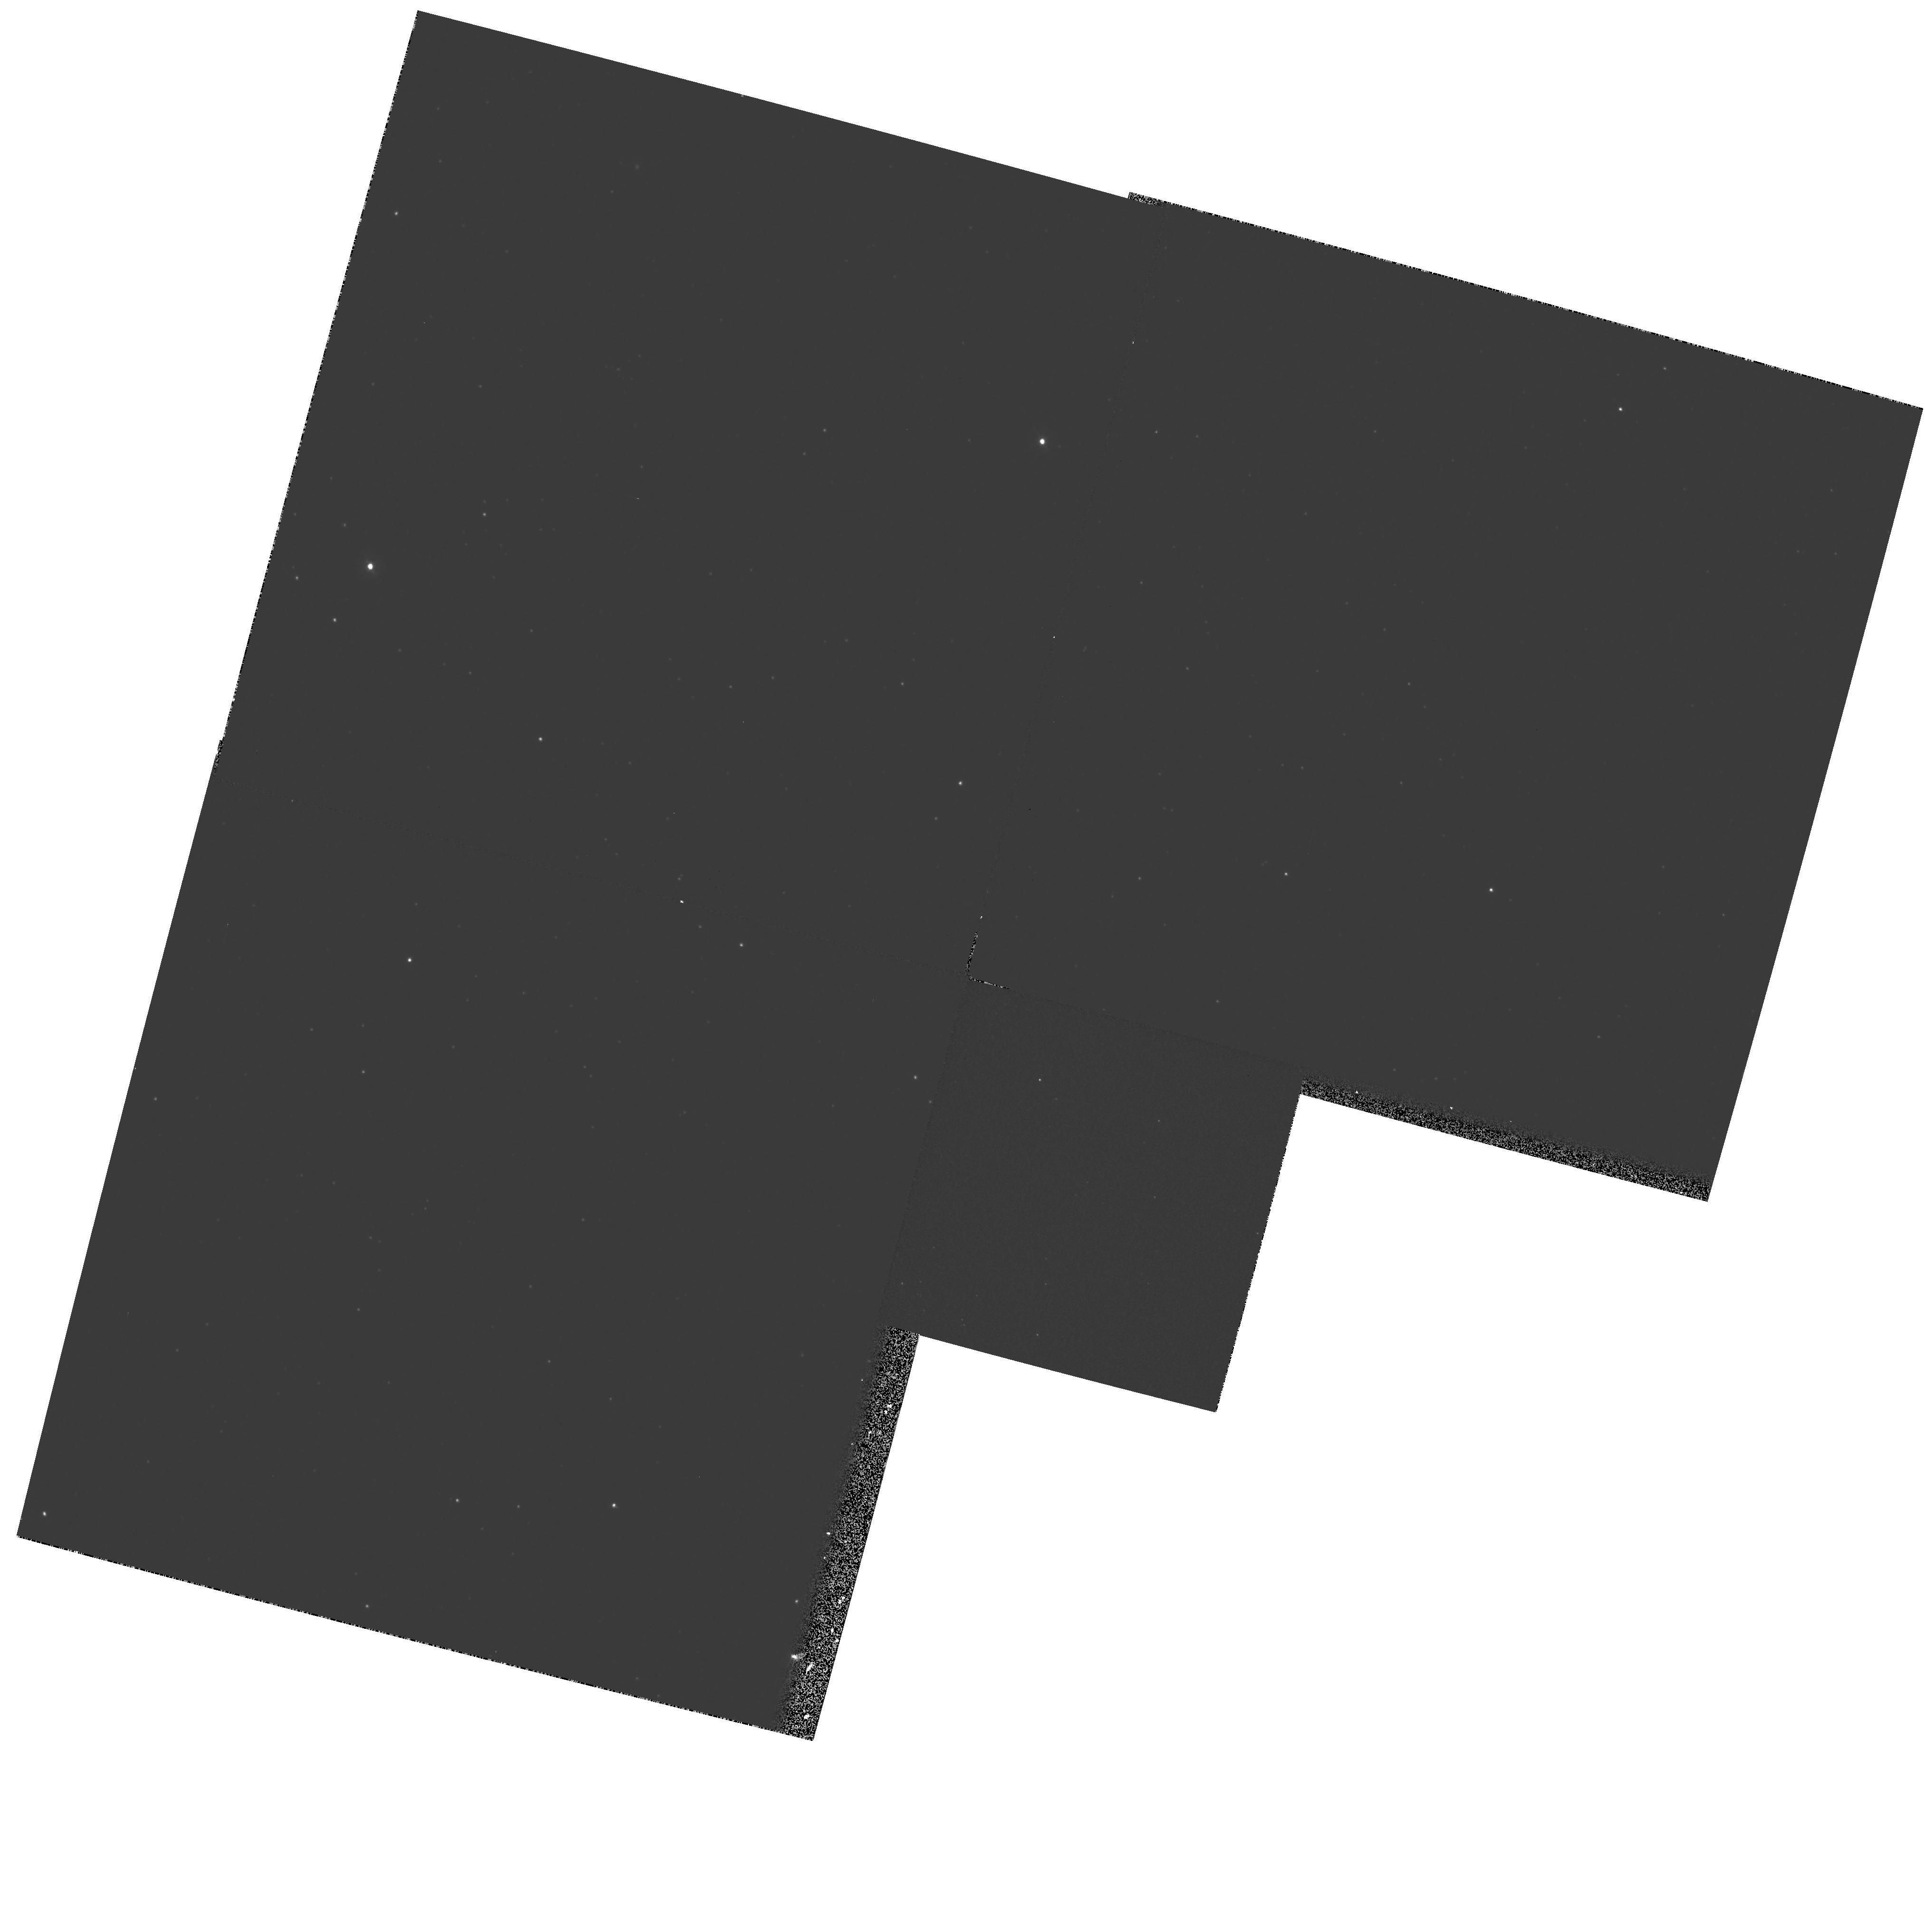
Target: NGC1818-BACKGROUND. Instrument: WFPC2/PC. Filter: F336W. Exposure: 16 min. Observation ID: hst_6277_02_wfpc2_pc_f336w_u2pu02

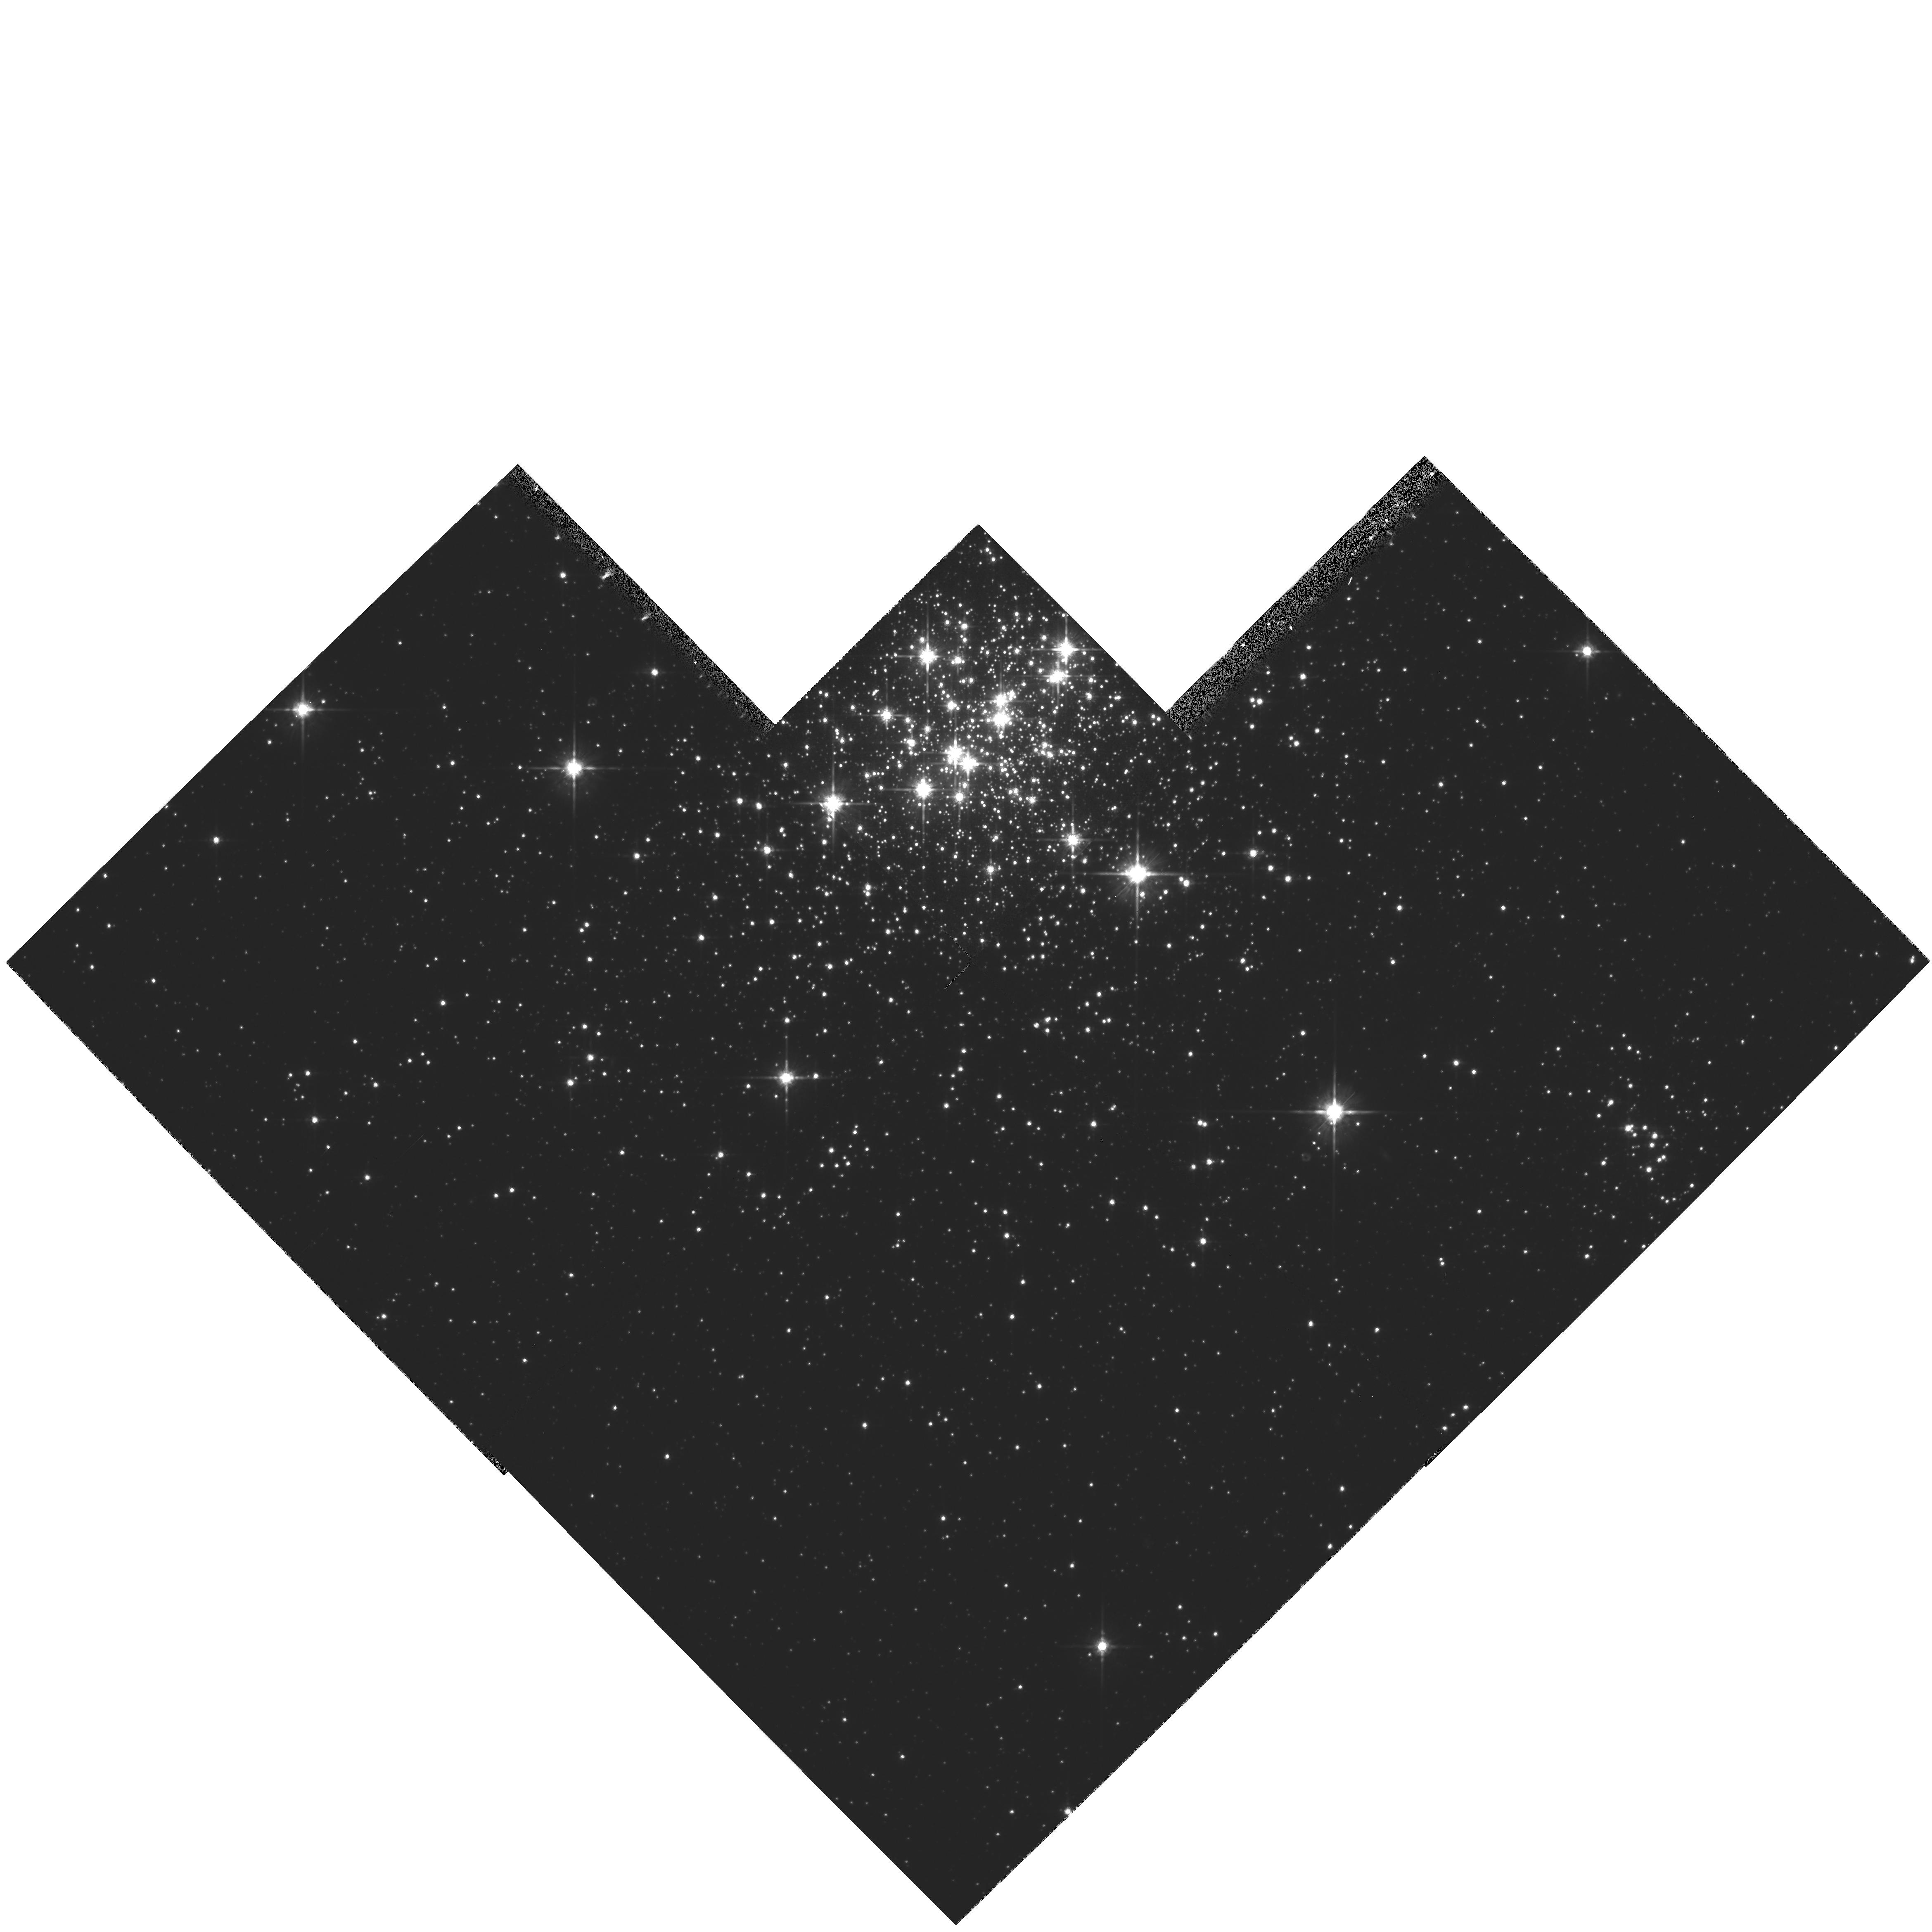
Target: NGC1818. Instrument: WFPC2/PC. Filter: F814W. Exposure: 22 min. Observation ID: hst_6277_01_wfpc2_pc_f814w_u2pu01

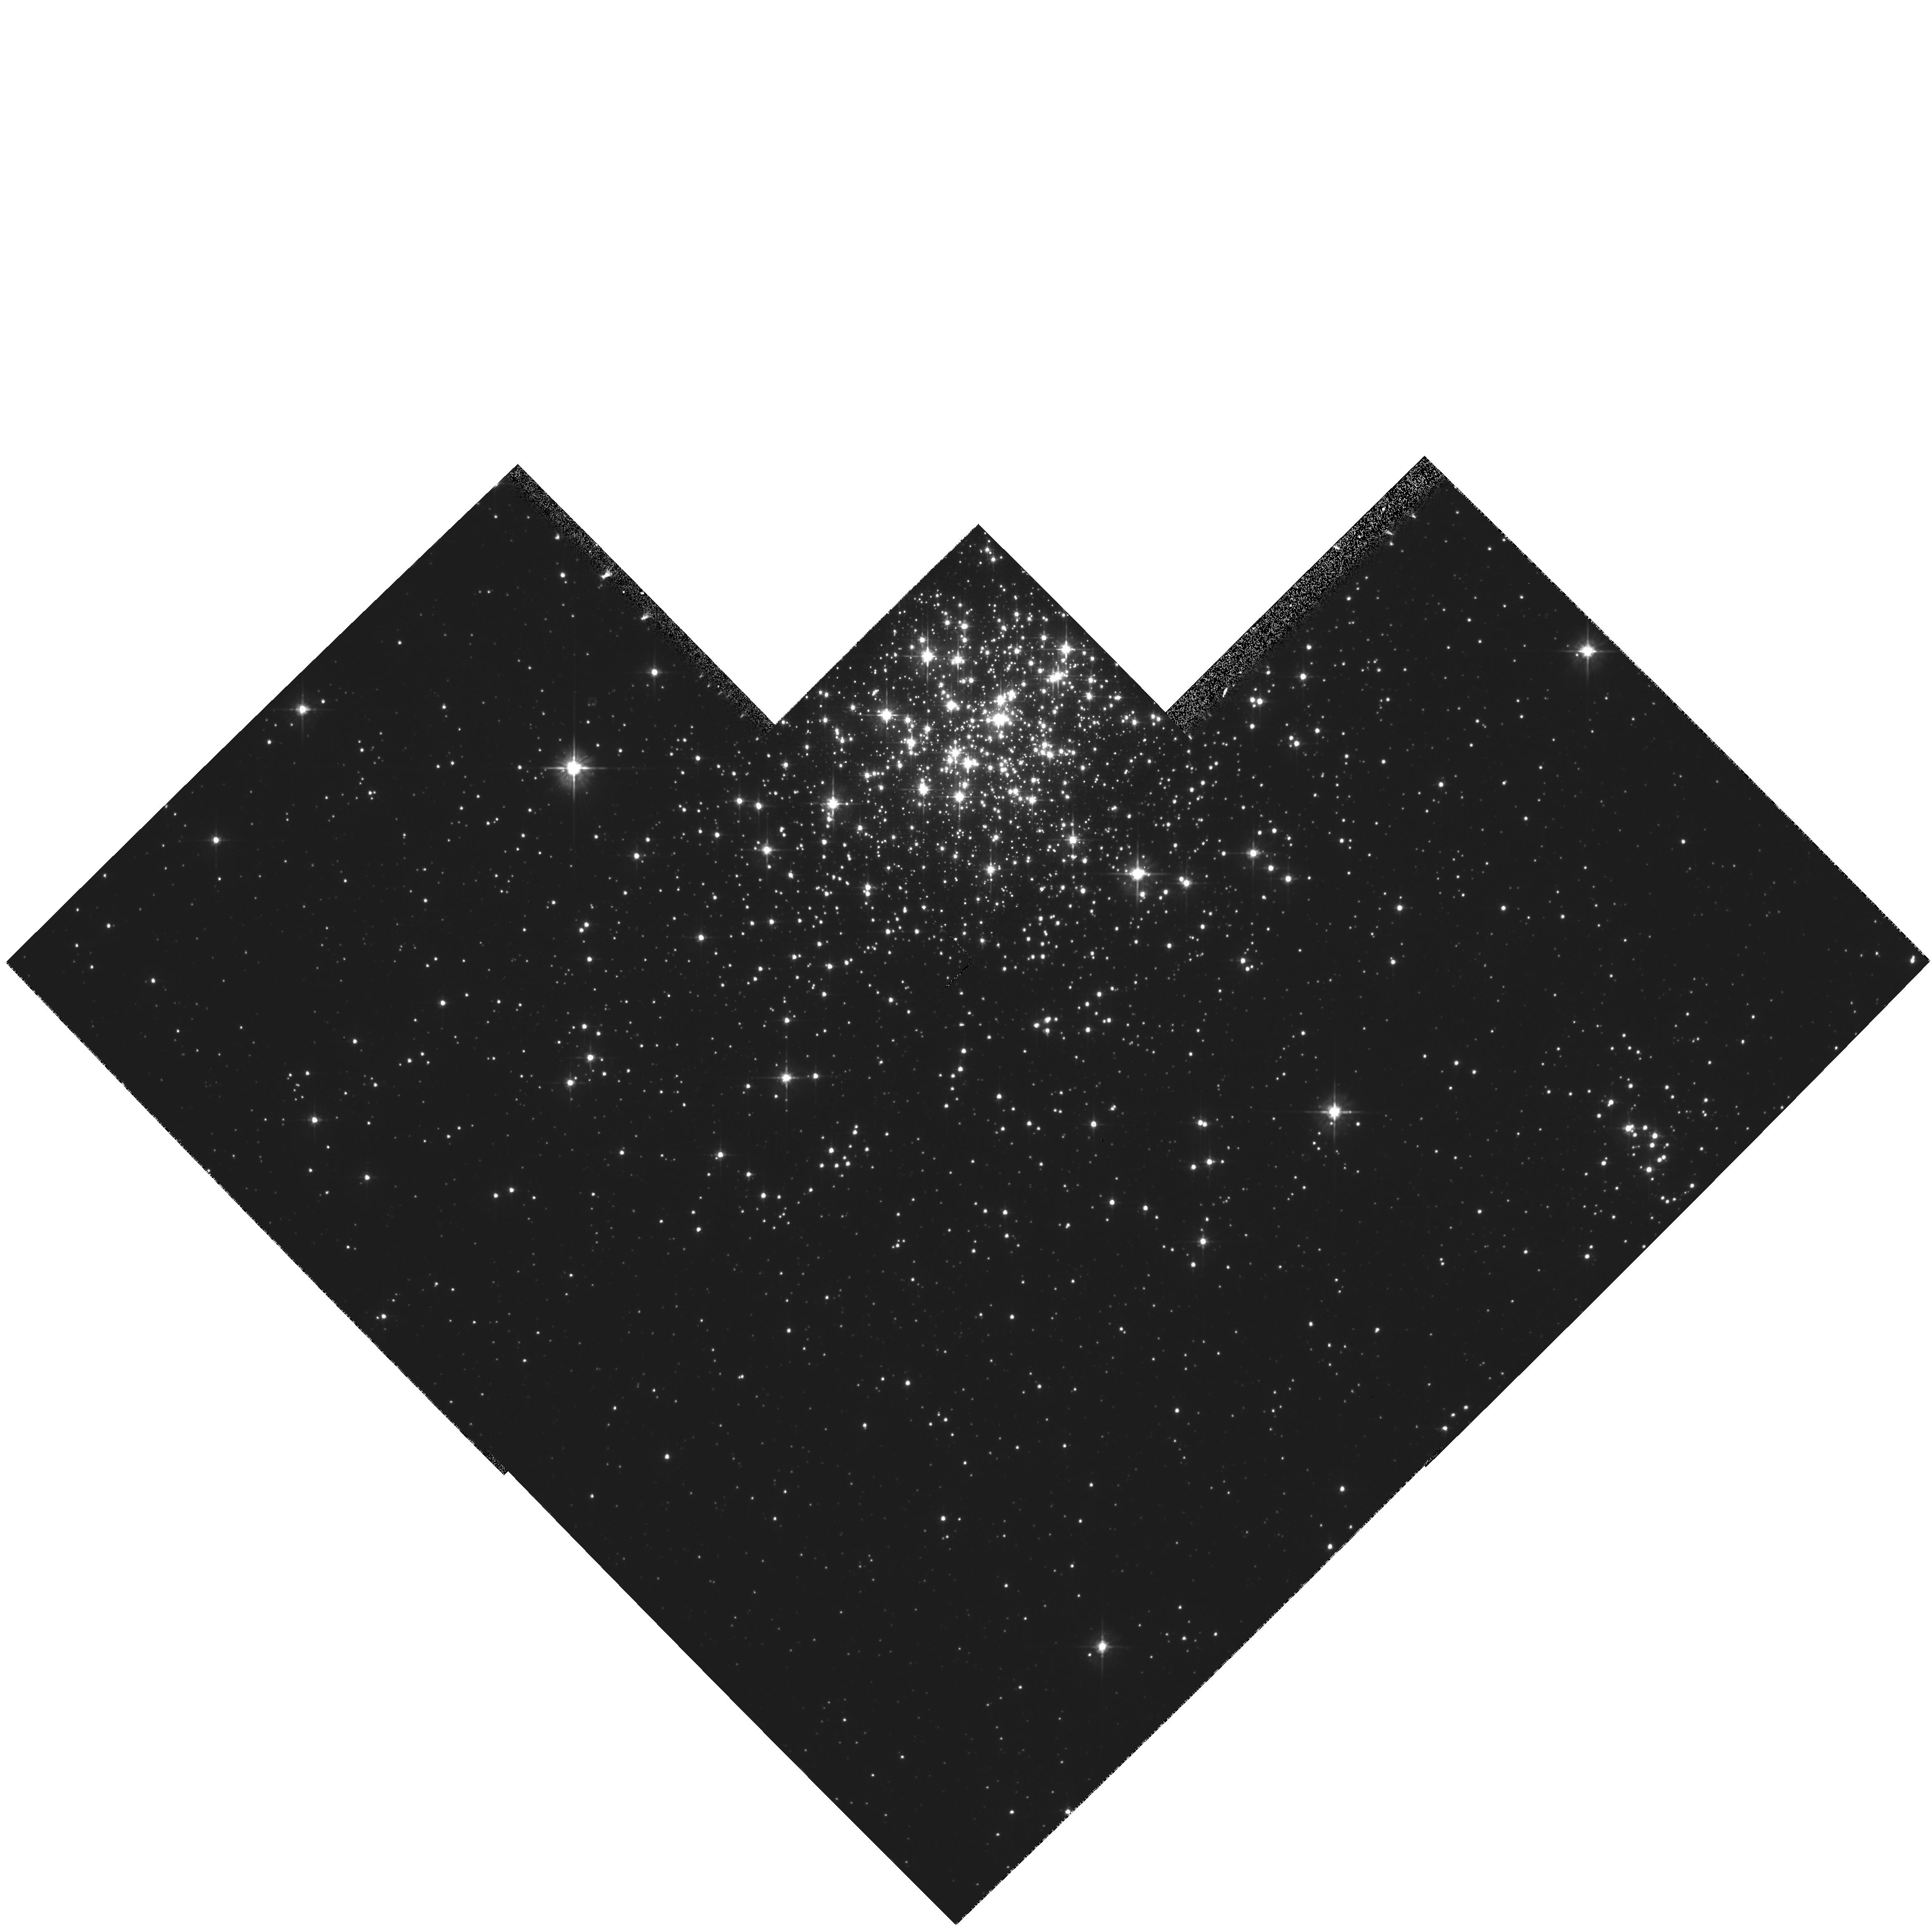
Target: NGC1818. Instrument: WFPC2/PC. Filter: F555W. Exposure: 15 min. Observation ID: hst_6277_01_wfpc2_pc_f555w_u2pu01

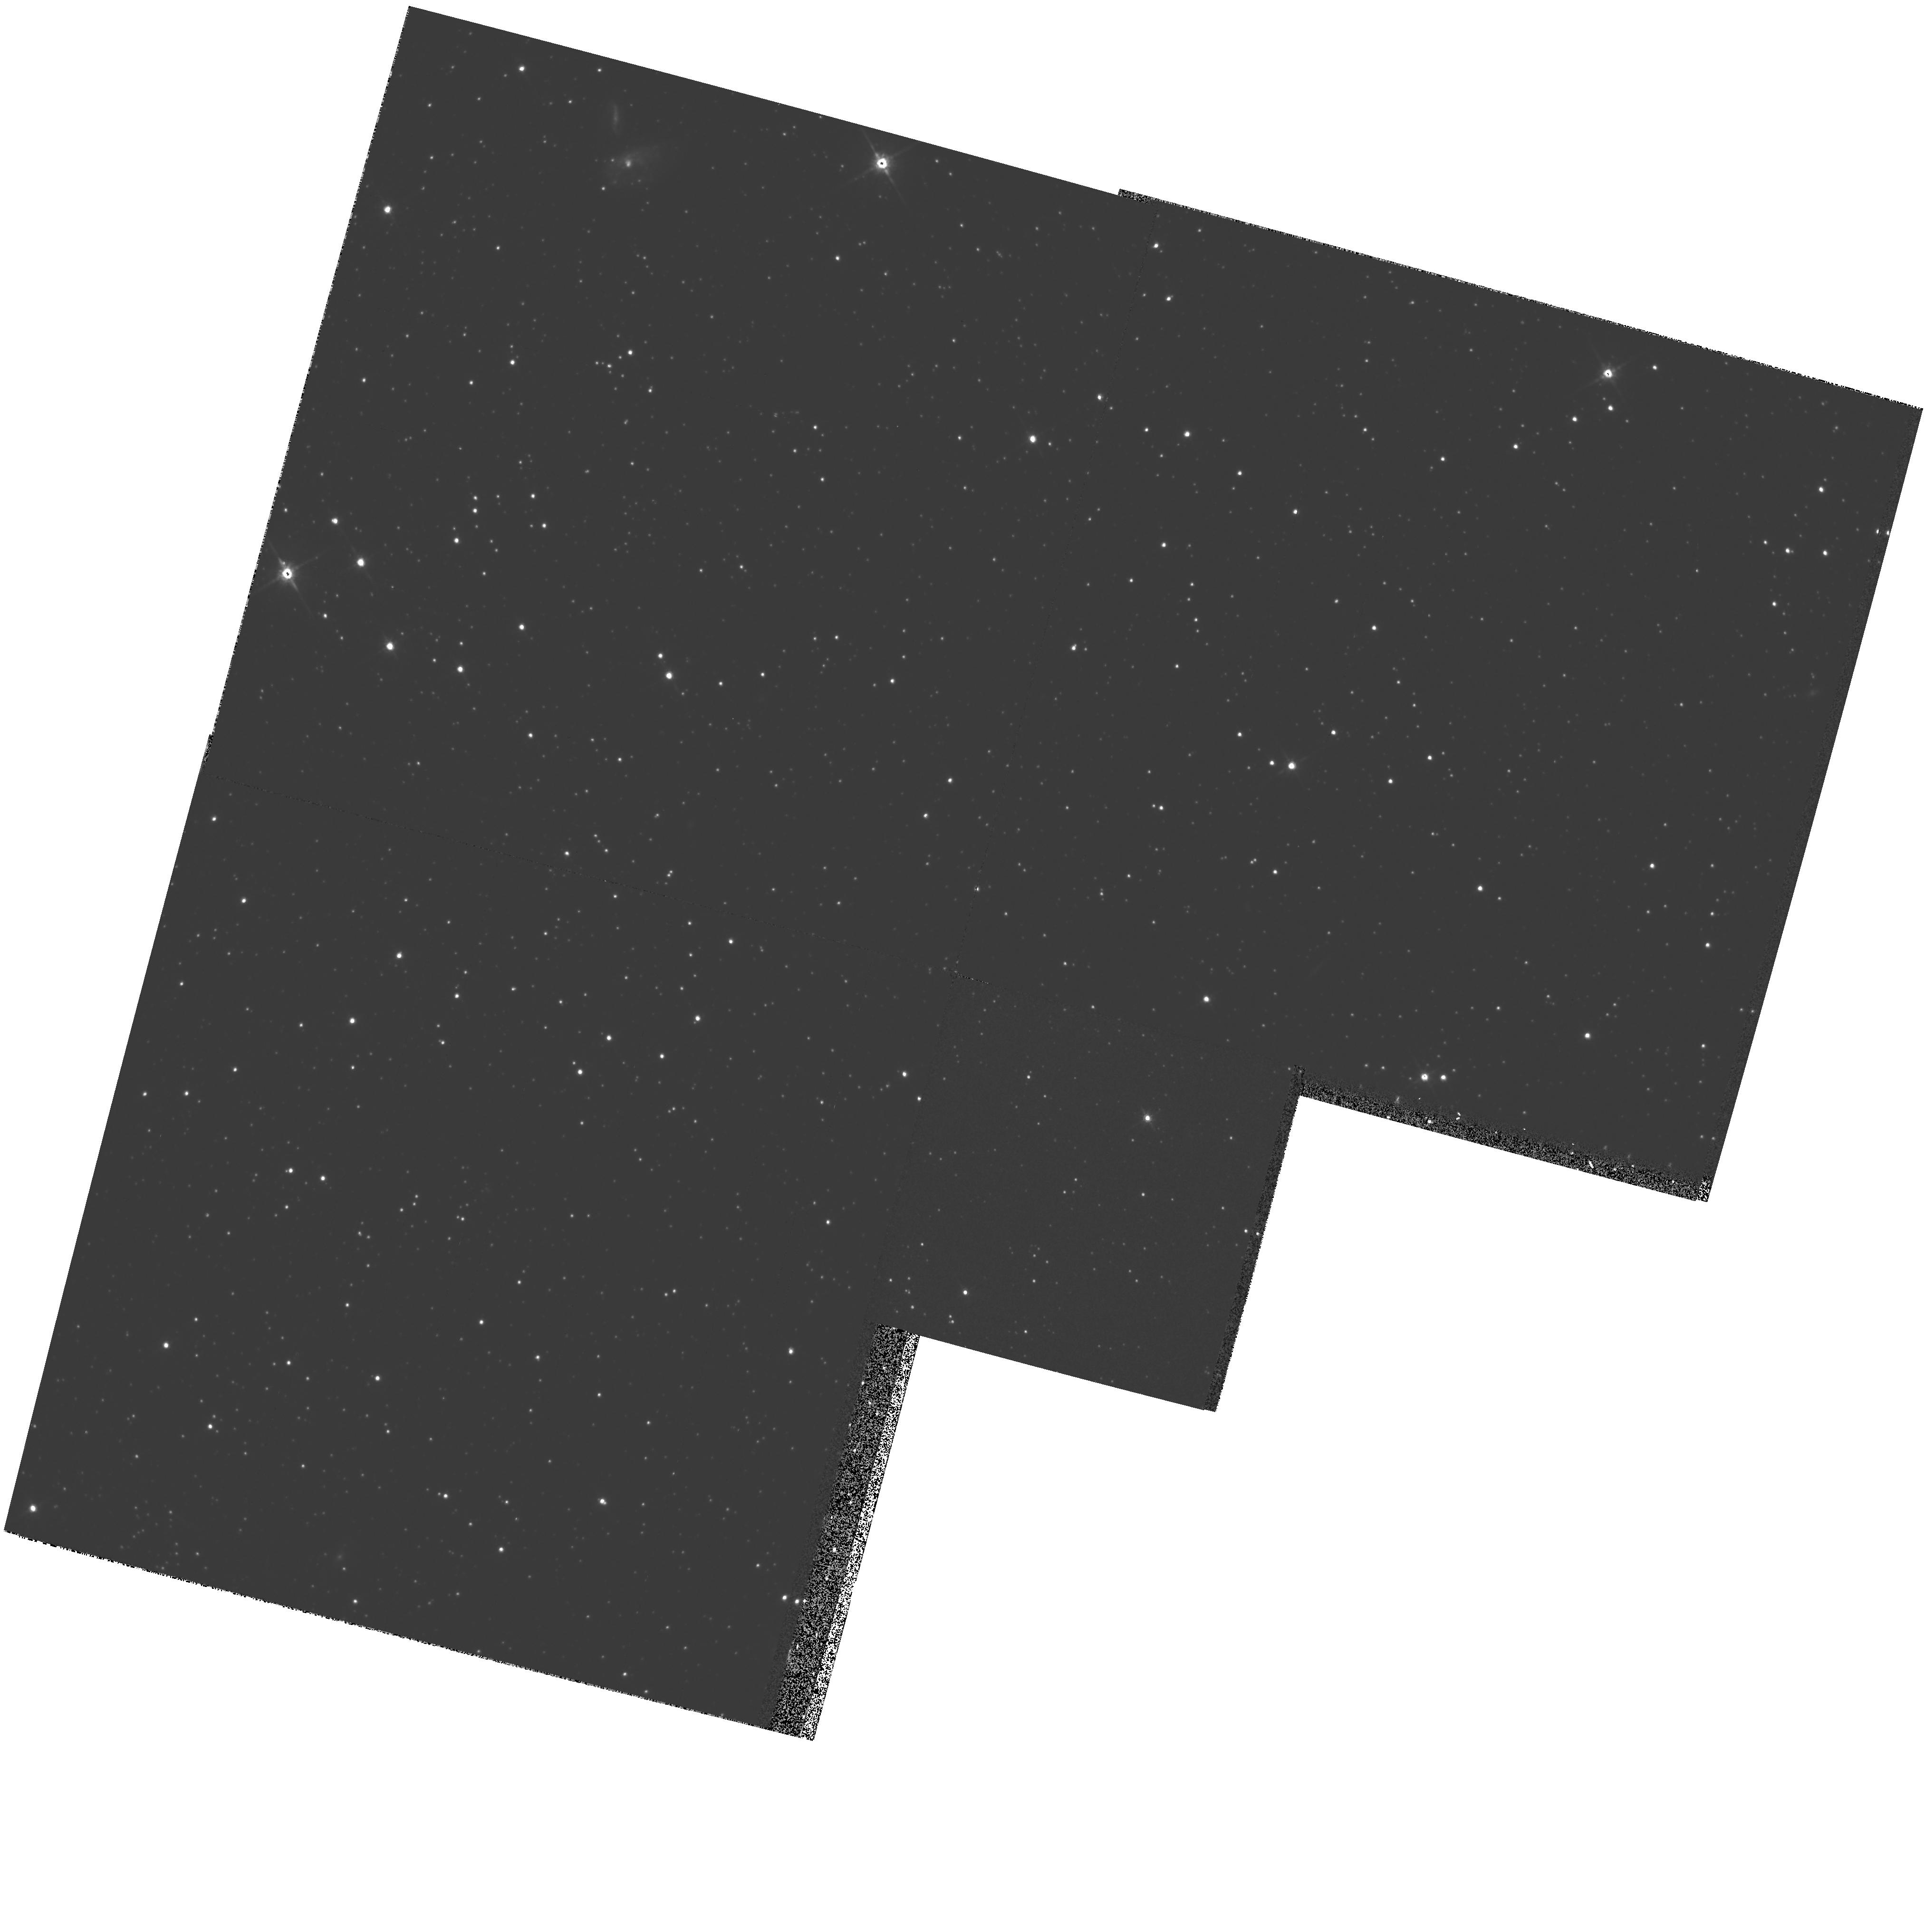
Target: NGC1818-BACKGROUND. Instrument: WFPC2/PC. Filter: F814W. Exposure: 22 min. Observation ID: hst_6277_02_wfpc2_pc_f814w_u2pu02

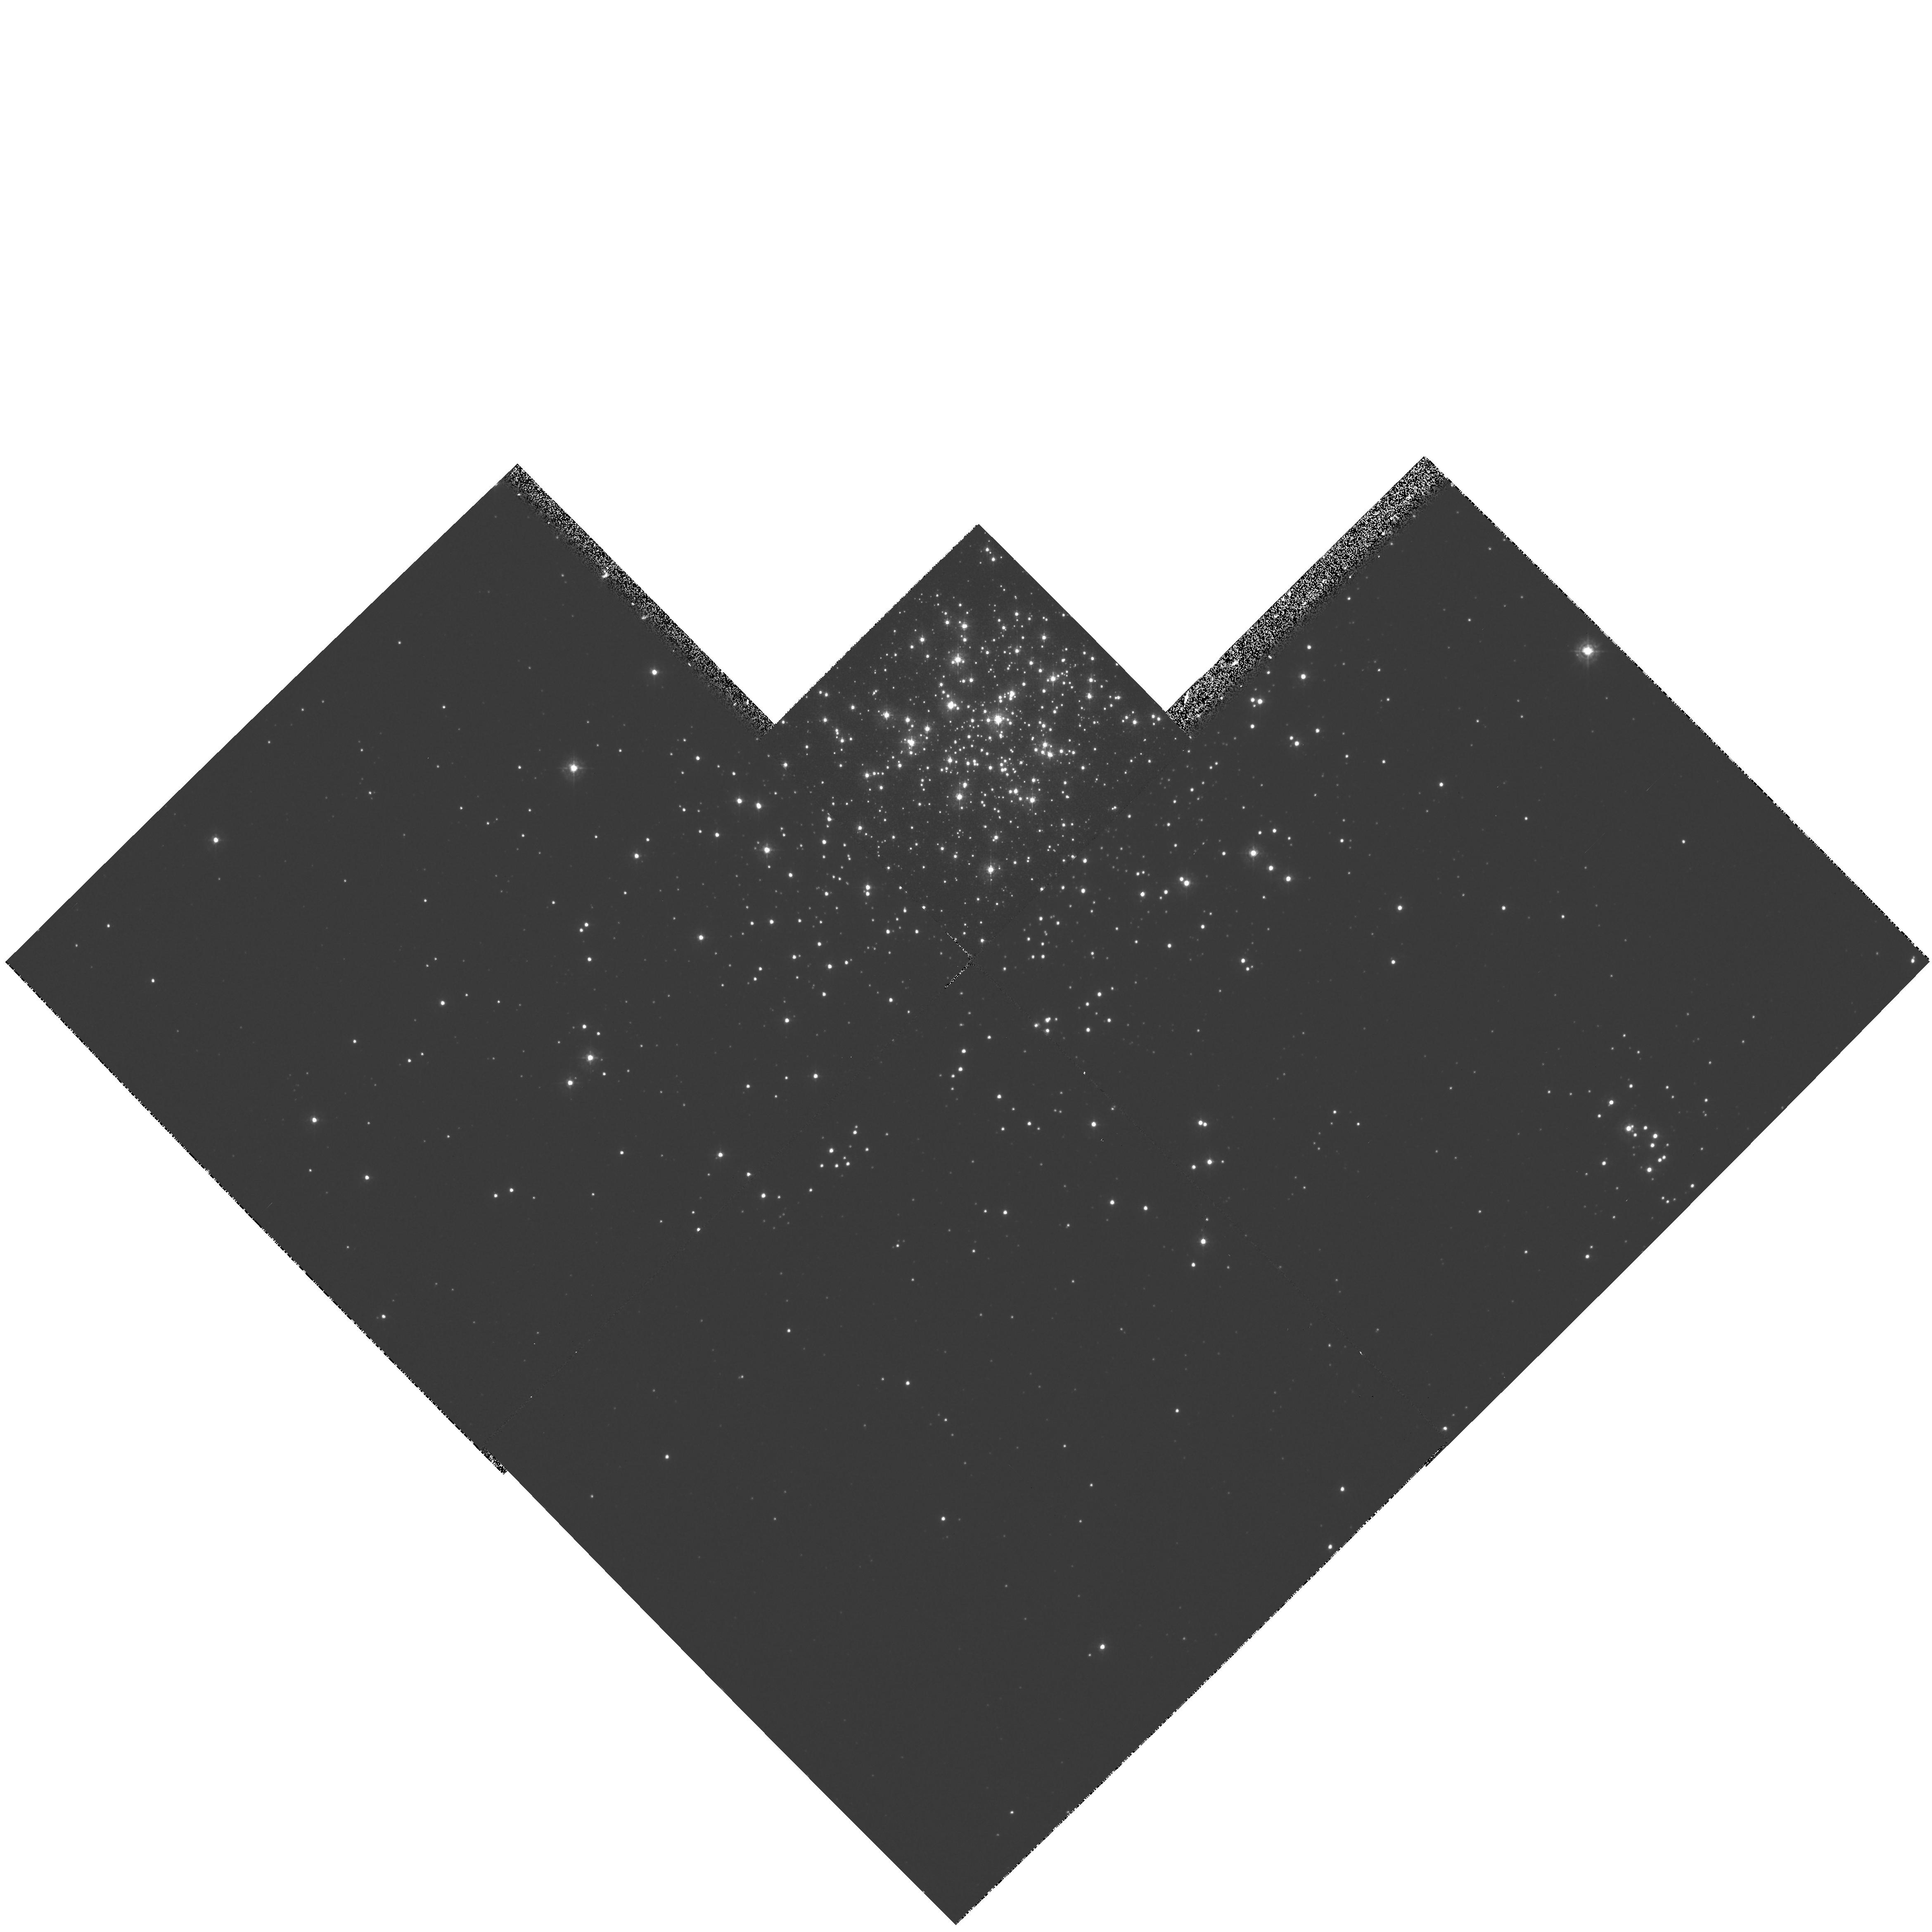
Target: NGC1818. Instrument: WFPC2/PC. Filter: F336W. Exposure: 16 min. Observation ID: hst_6277_01_wfpc2_pc_f336w_u2pu01

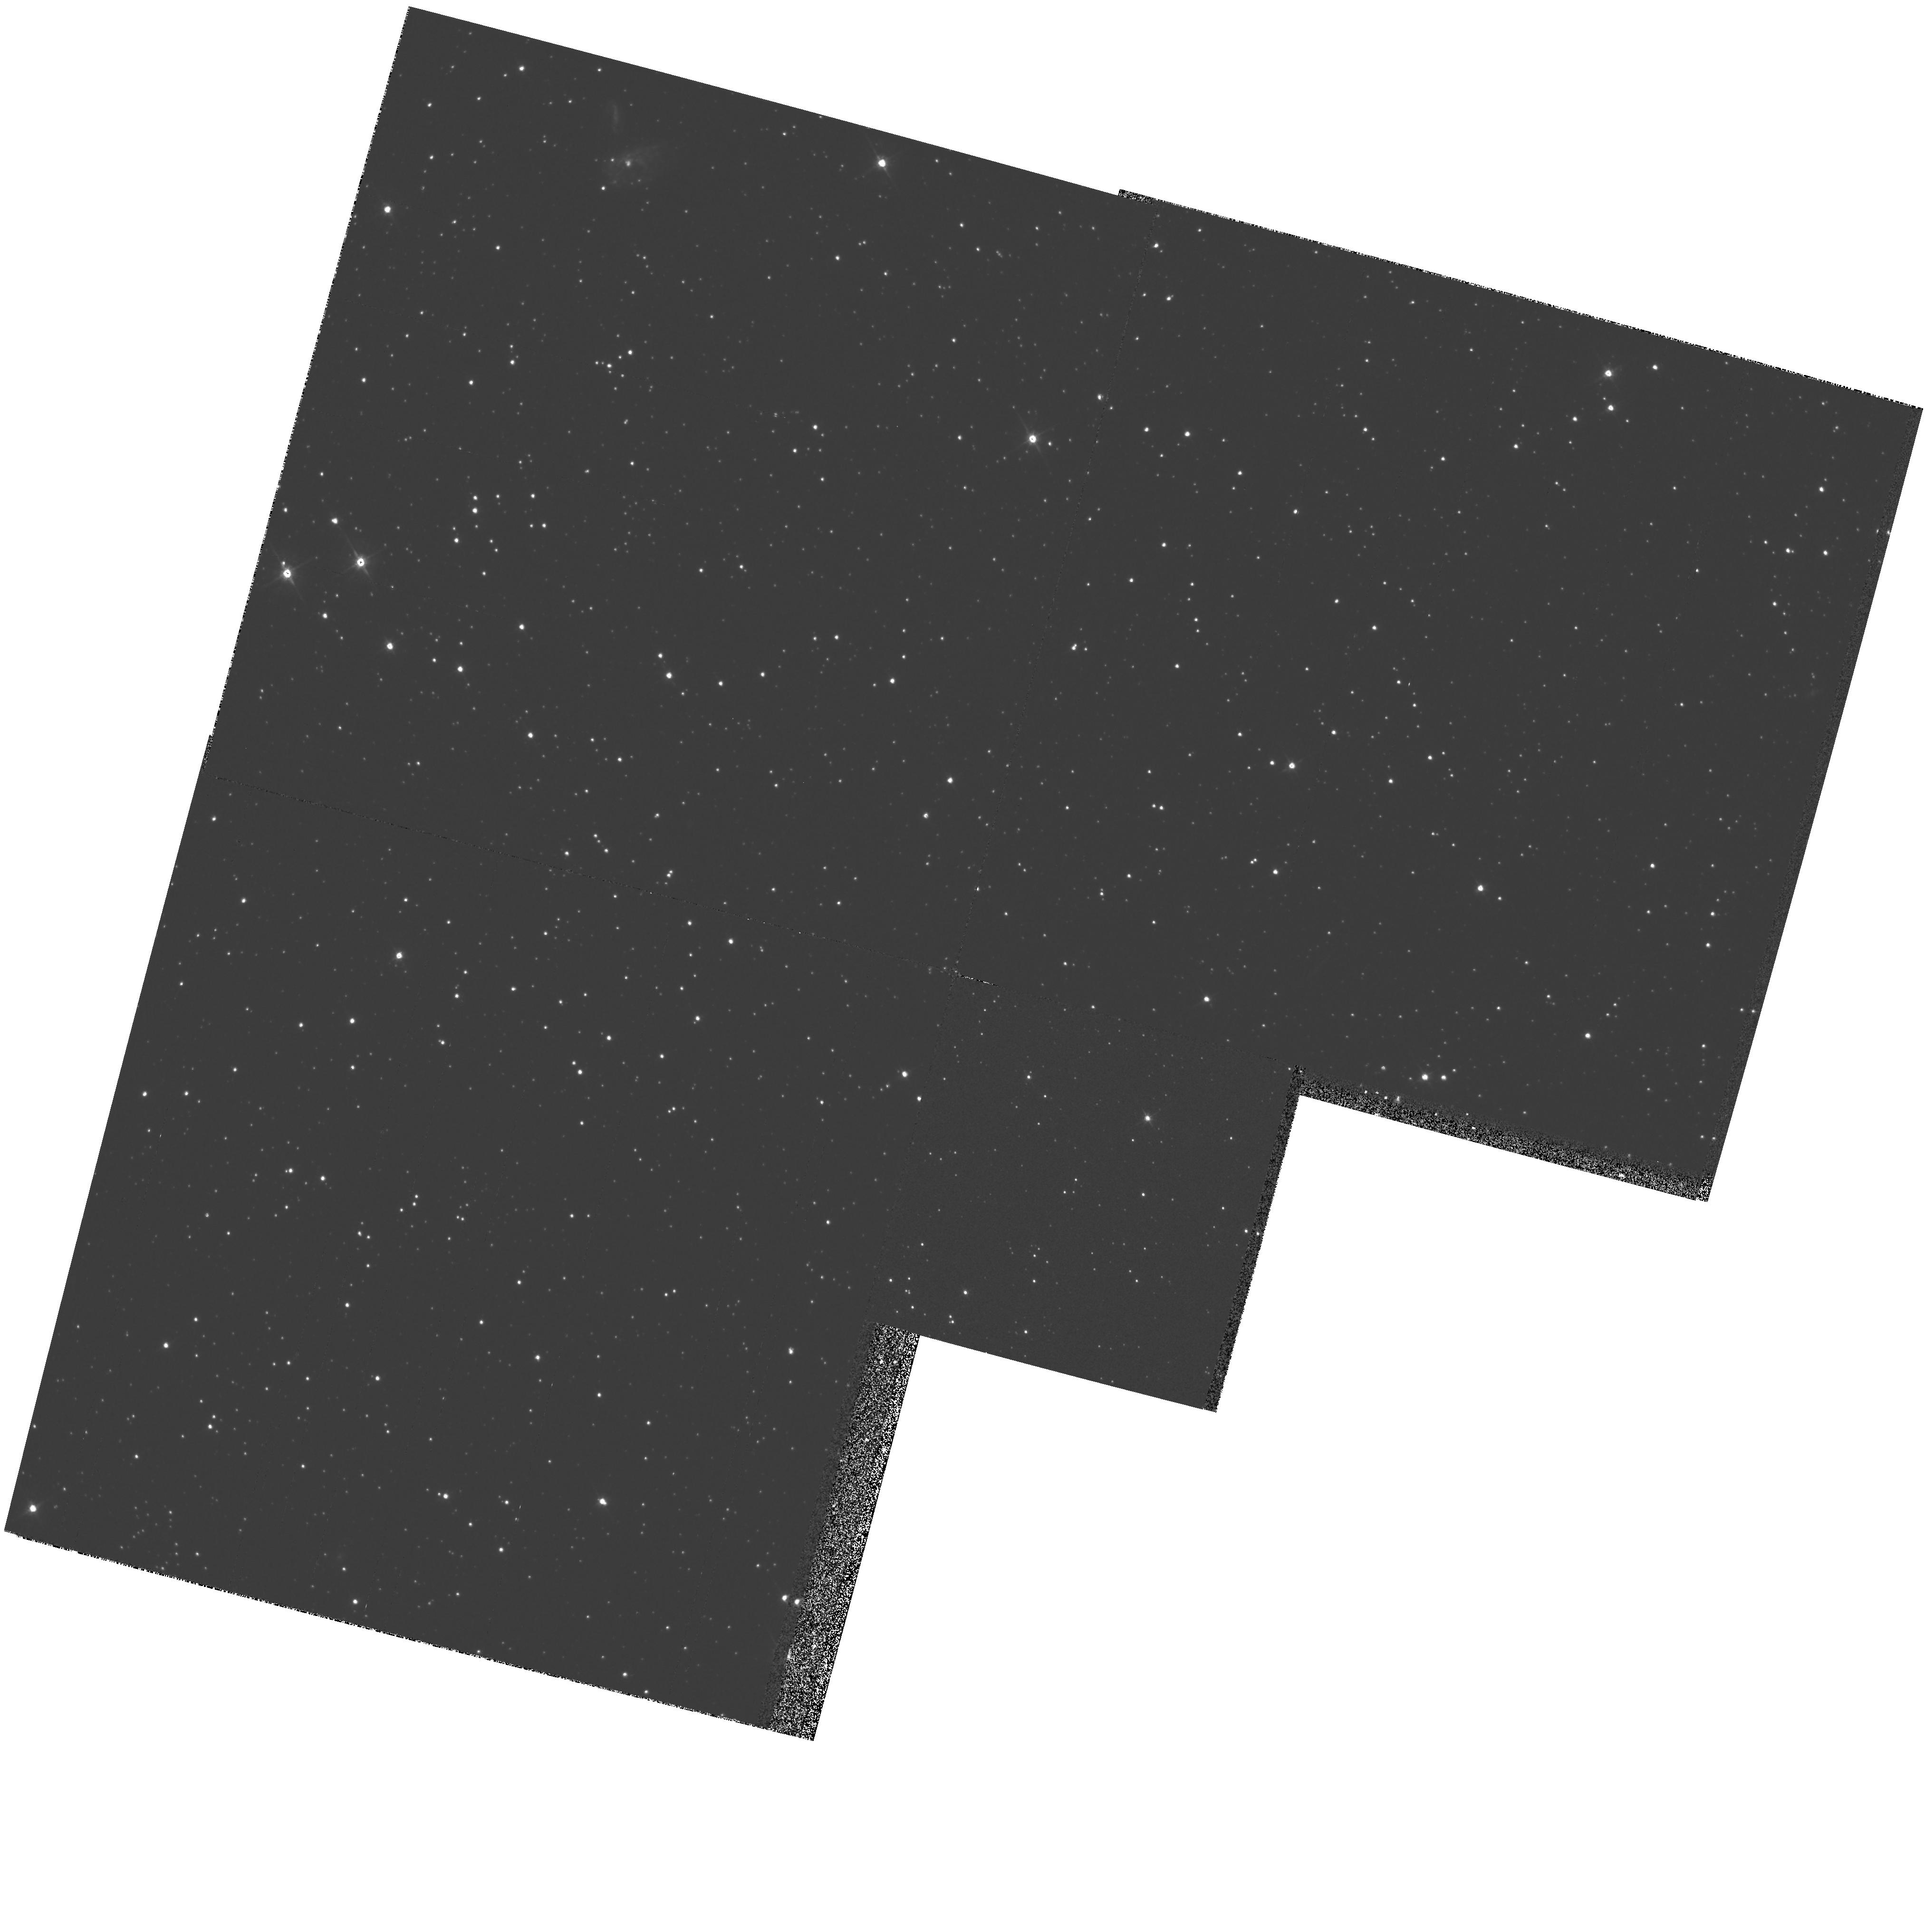
Target: NGC1818-BACKGROUND. Instrument: WFPC2/PC. Filter: F555W. Exposure: 15 min. Observation ID: hst_6277_02_wfpc2_pc_f555w_u2pu02

STELLAR POPULATIONS IN THE MAGELLANIC CLOUDS (PI: Westphal, J. A.)

We are continuing our study of the initial mass function of intermediate mass stars in nearby clusters. The object chosen here is a young populous cluster, but it is not as concentrated as R136. Therefore, it will provide an interesting comparison to our earlier work on the stellar population in the more crowded R136 cluster.